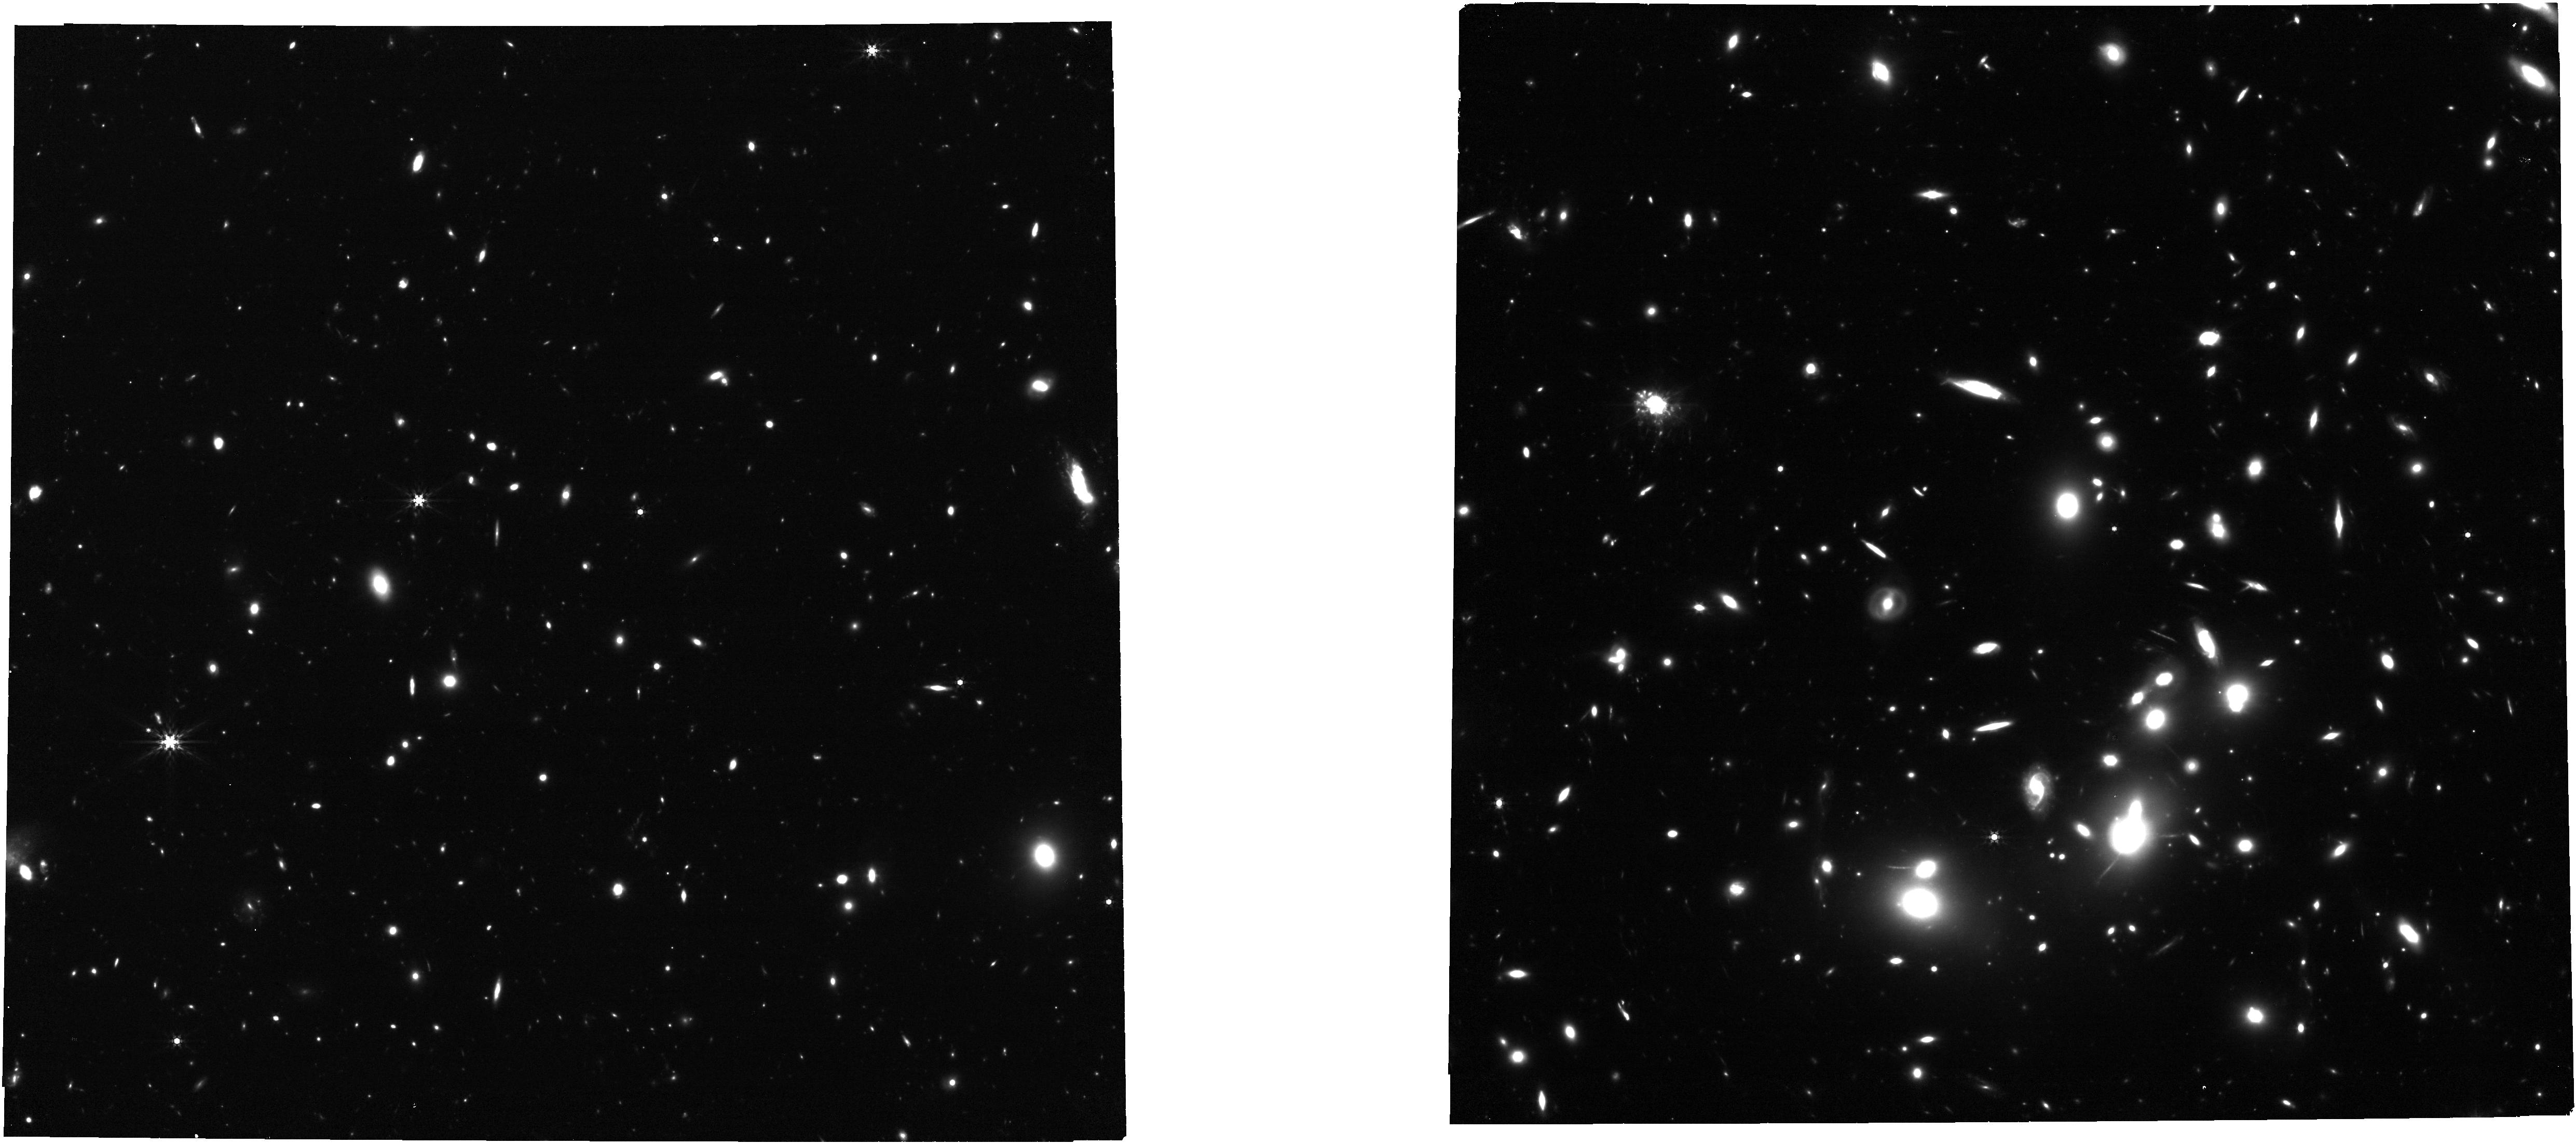
Target: ABELL2744. Instrument: NIRCAM. Filter: F444W. Exposure: 35 min. Observation ID: jw02756-o003_t001_nircam_clear-f444w

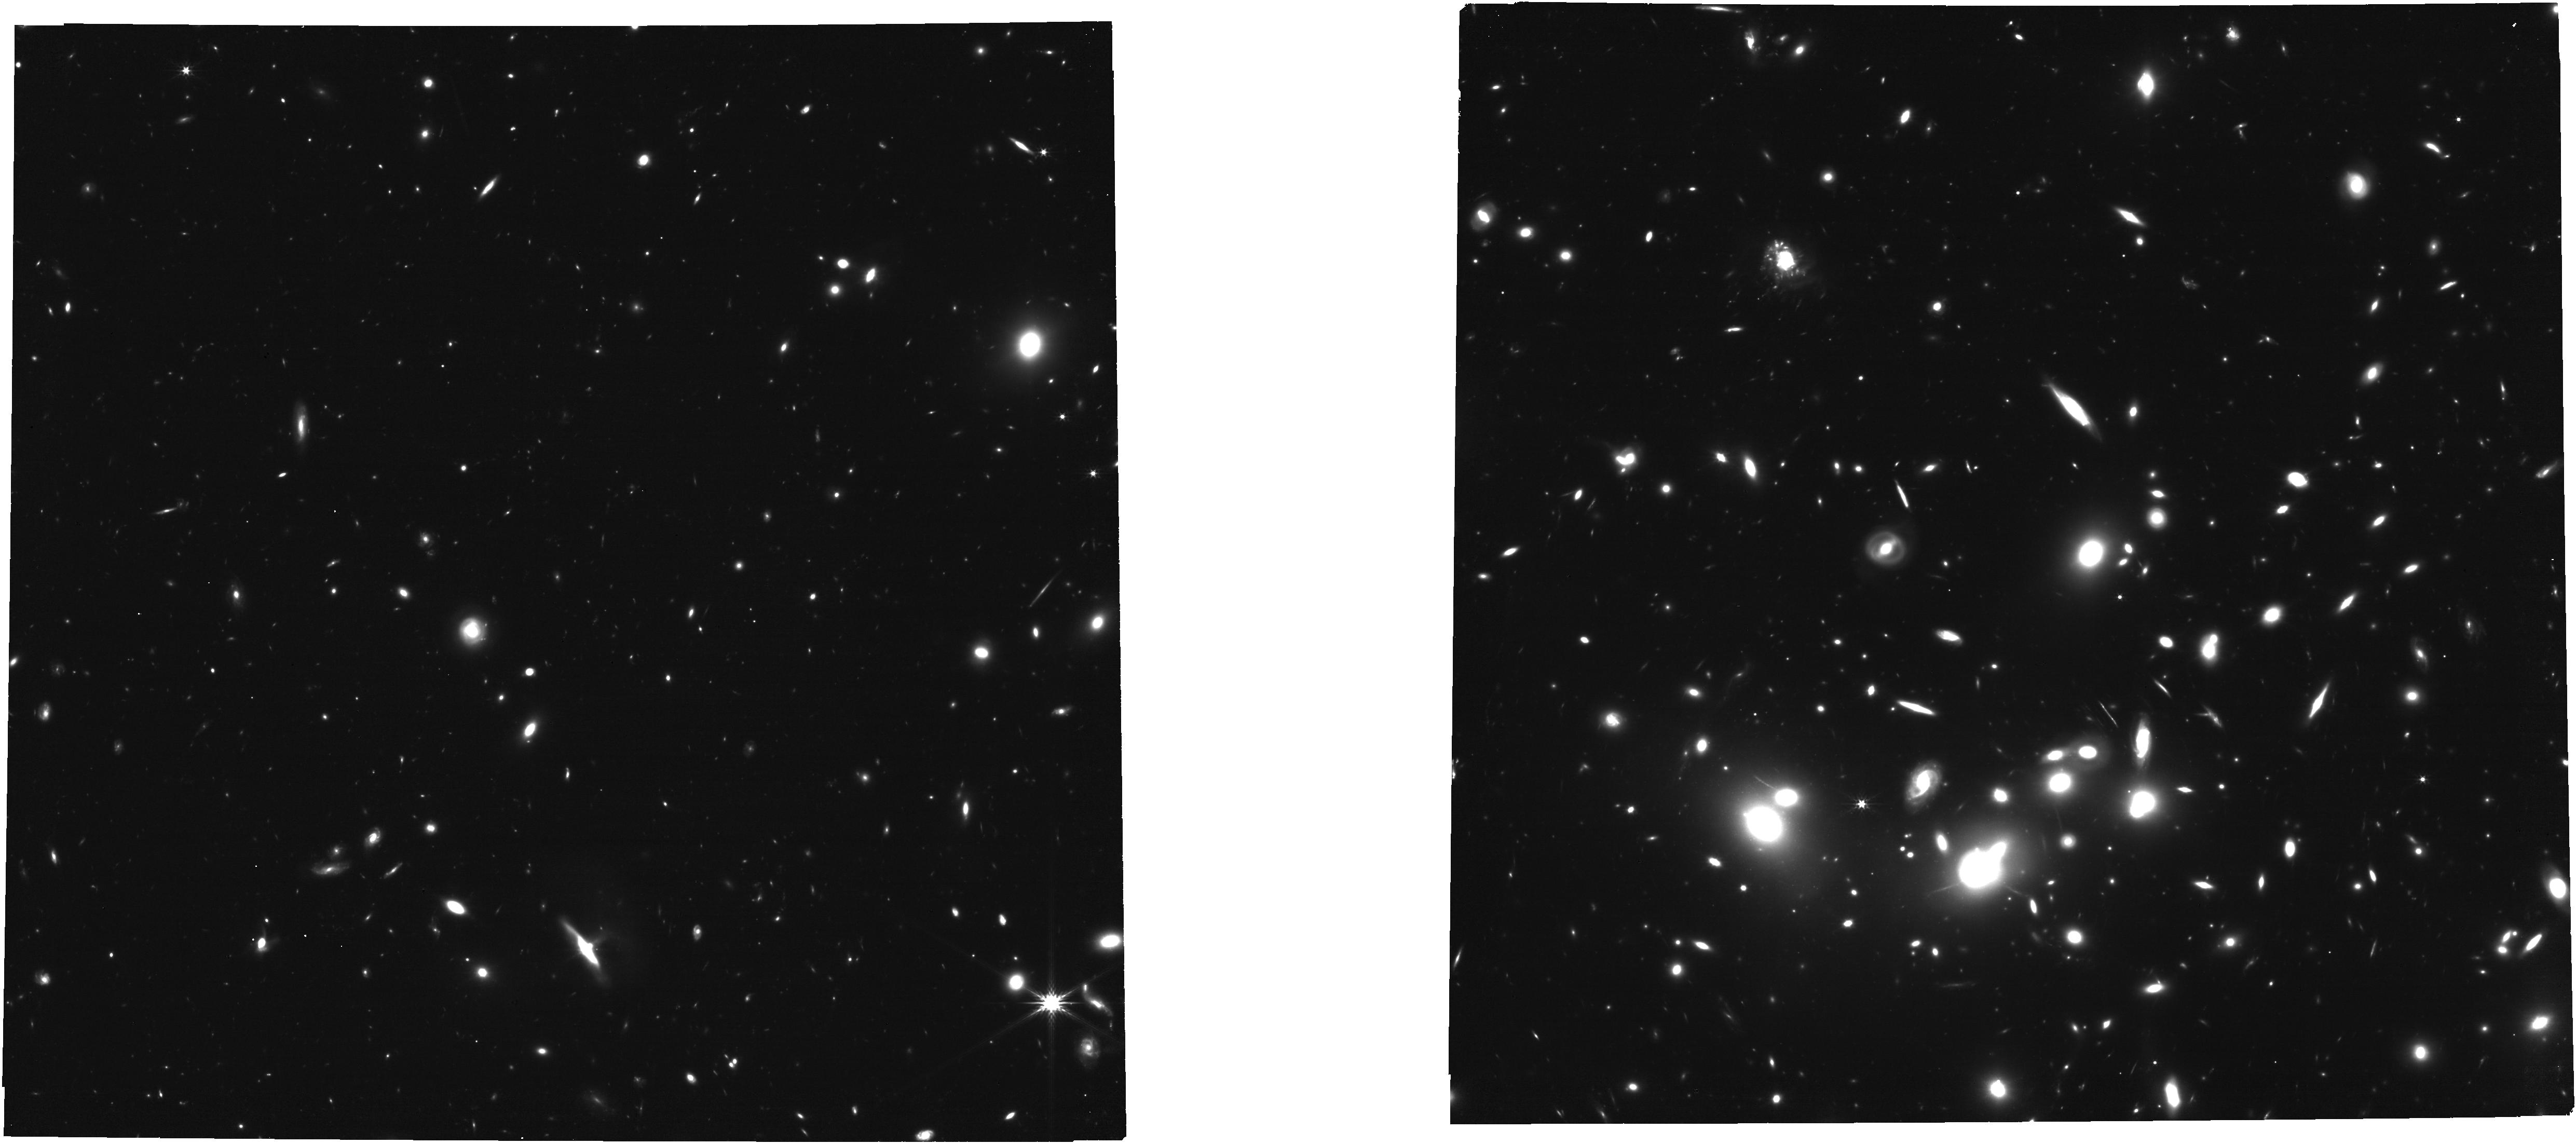
Target: ABELL2744. Instrument: NIRCAM. Filter: F277W. Exposure: 35 min. Observation ID: jw02756-o002_t001_nircam_clear-f277w

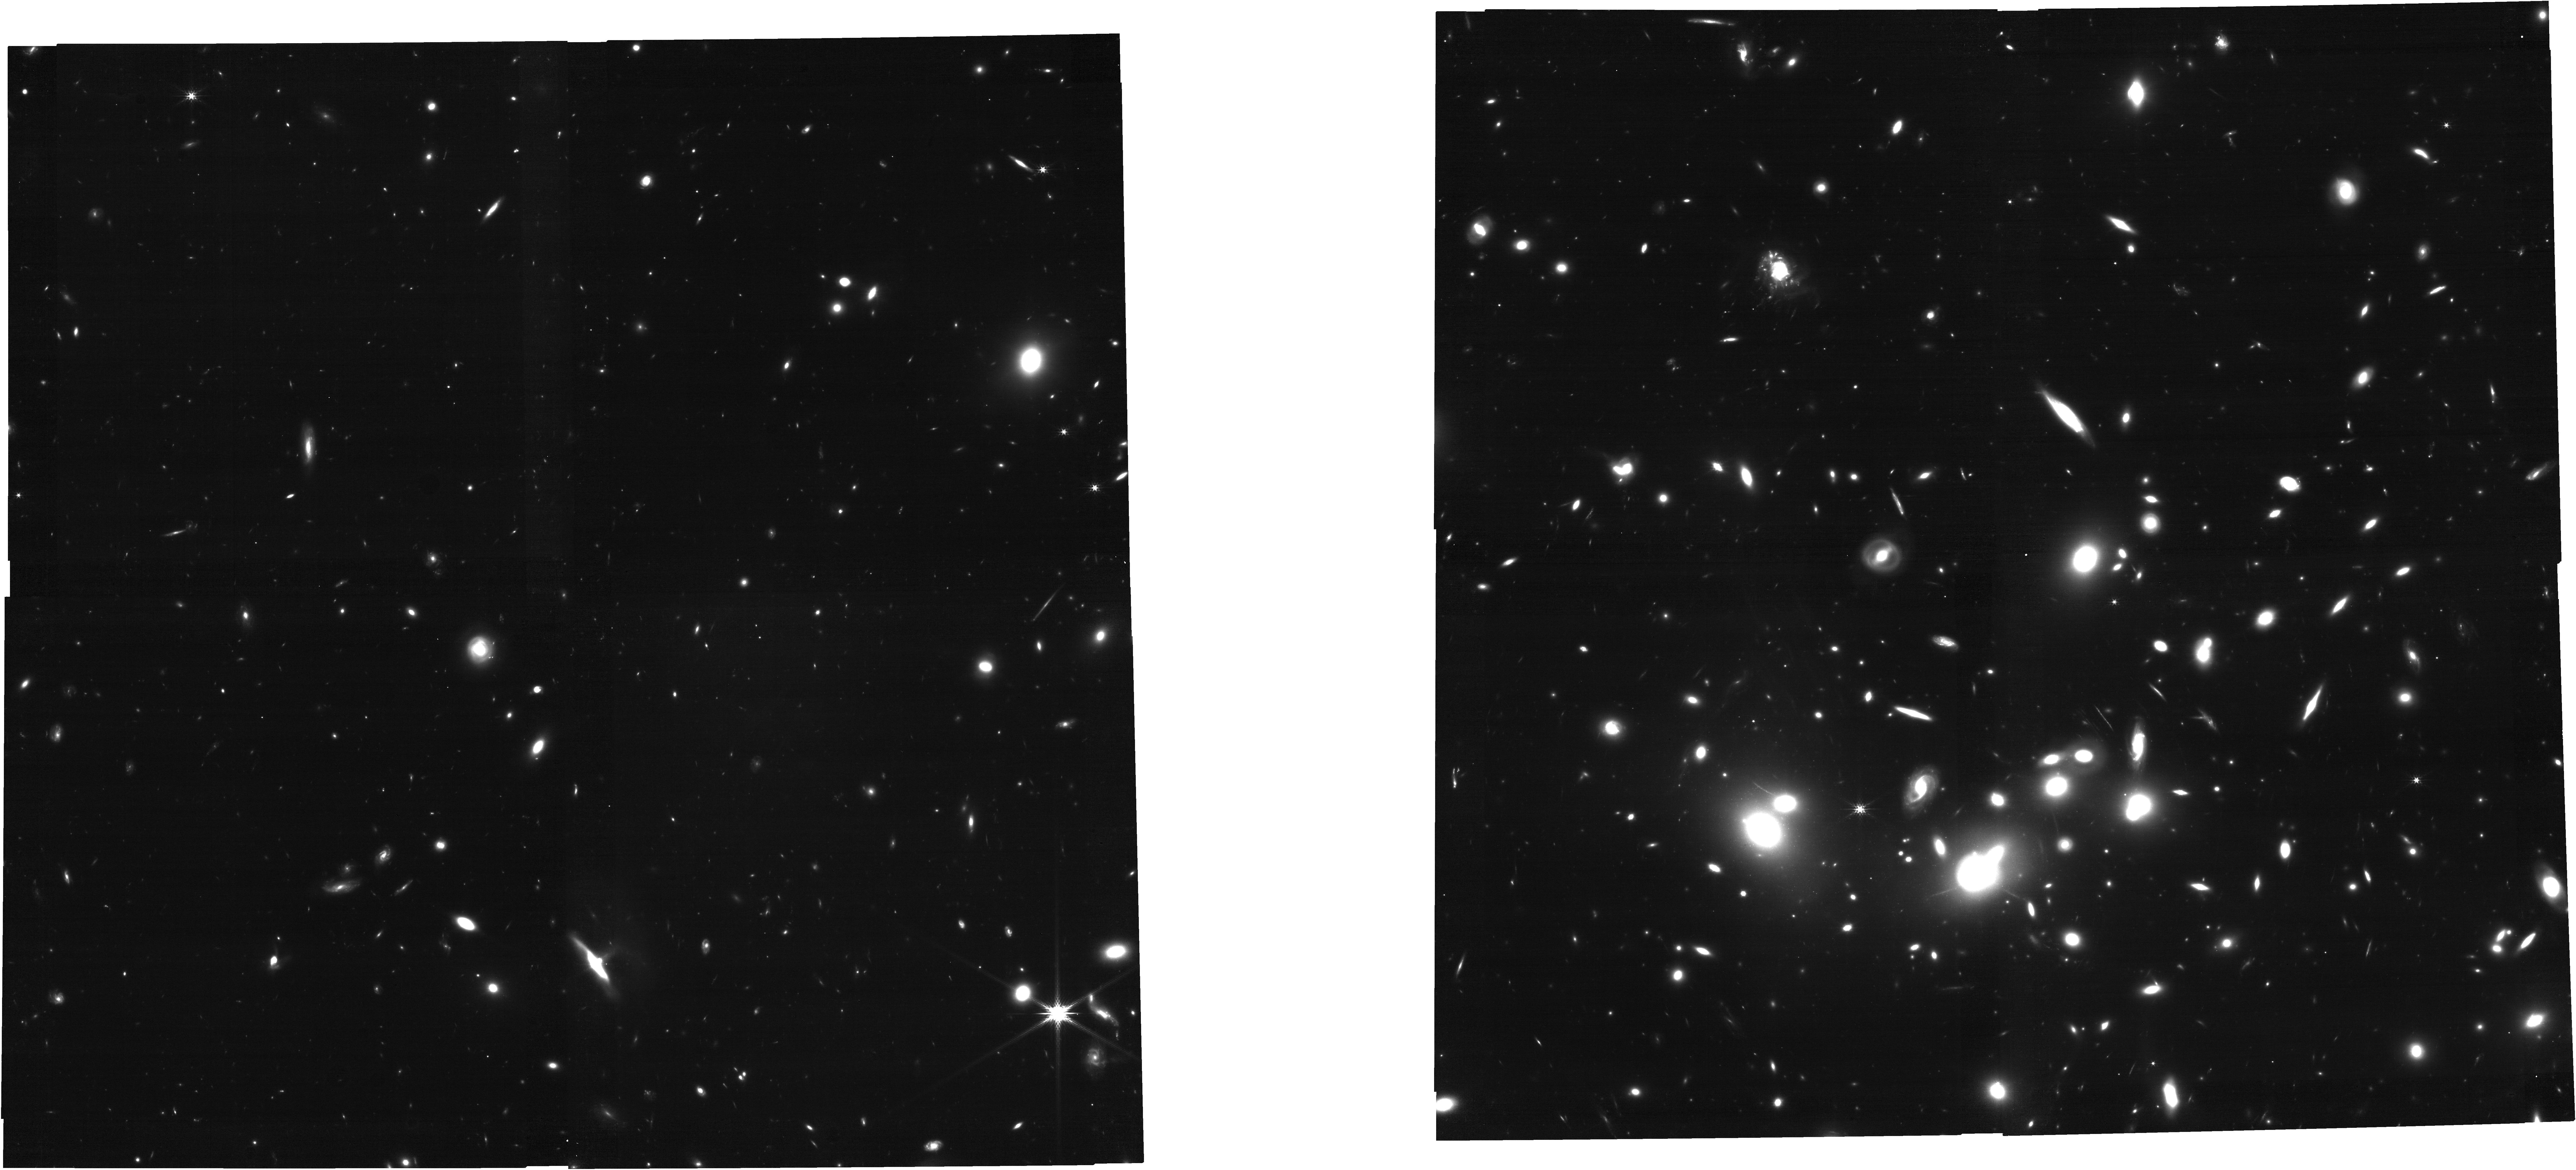
Target: ABELL2744. Instrument: NIRCAM. Filter: F200W. Exposure: 35 min. Observation ID: jw02756-o002_t001_nircam_clear-f200w

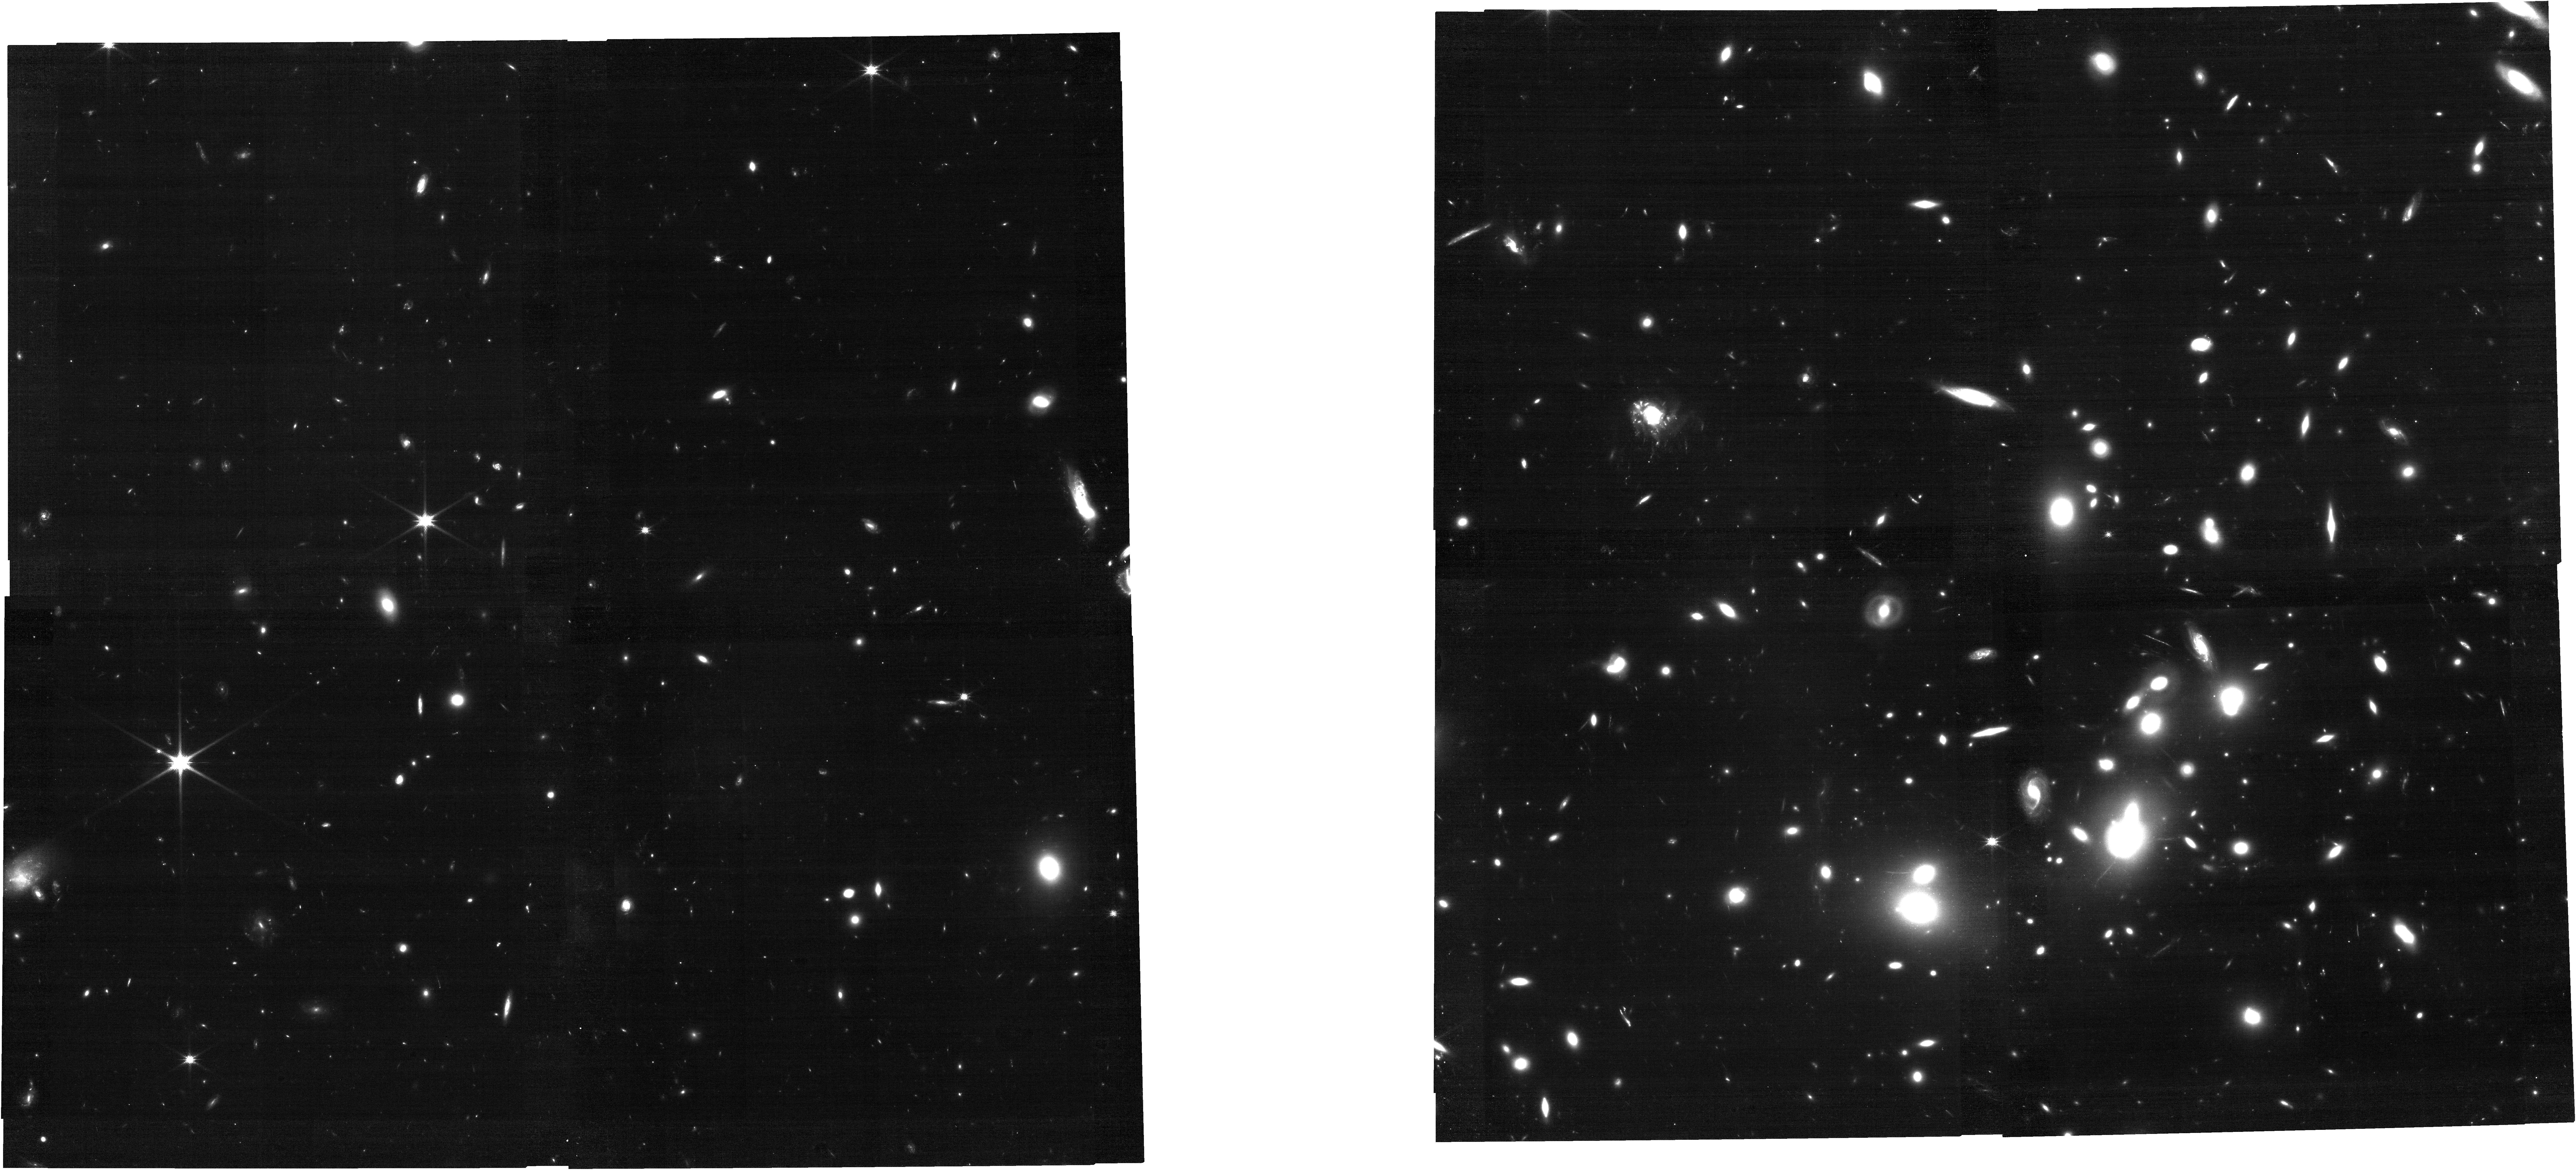
Target: ABELL2744. Instrument: NIRCAM. Filter: F115W. Exposure: 35 min. Observation ID: jw02756-o003_t001_nircam_clear-f115w

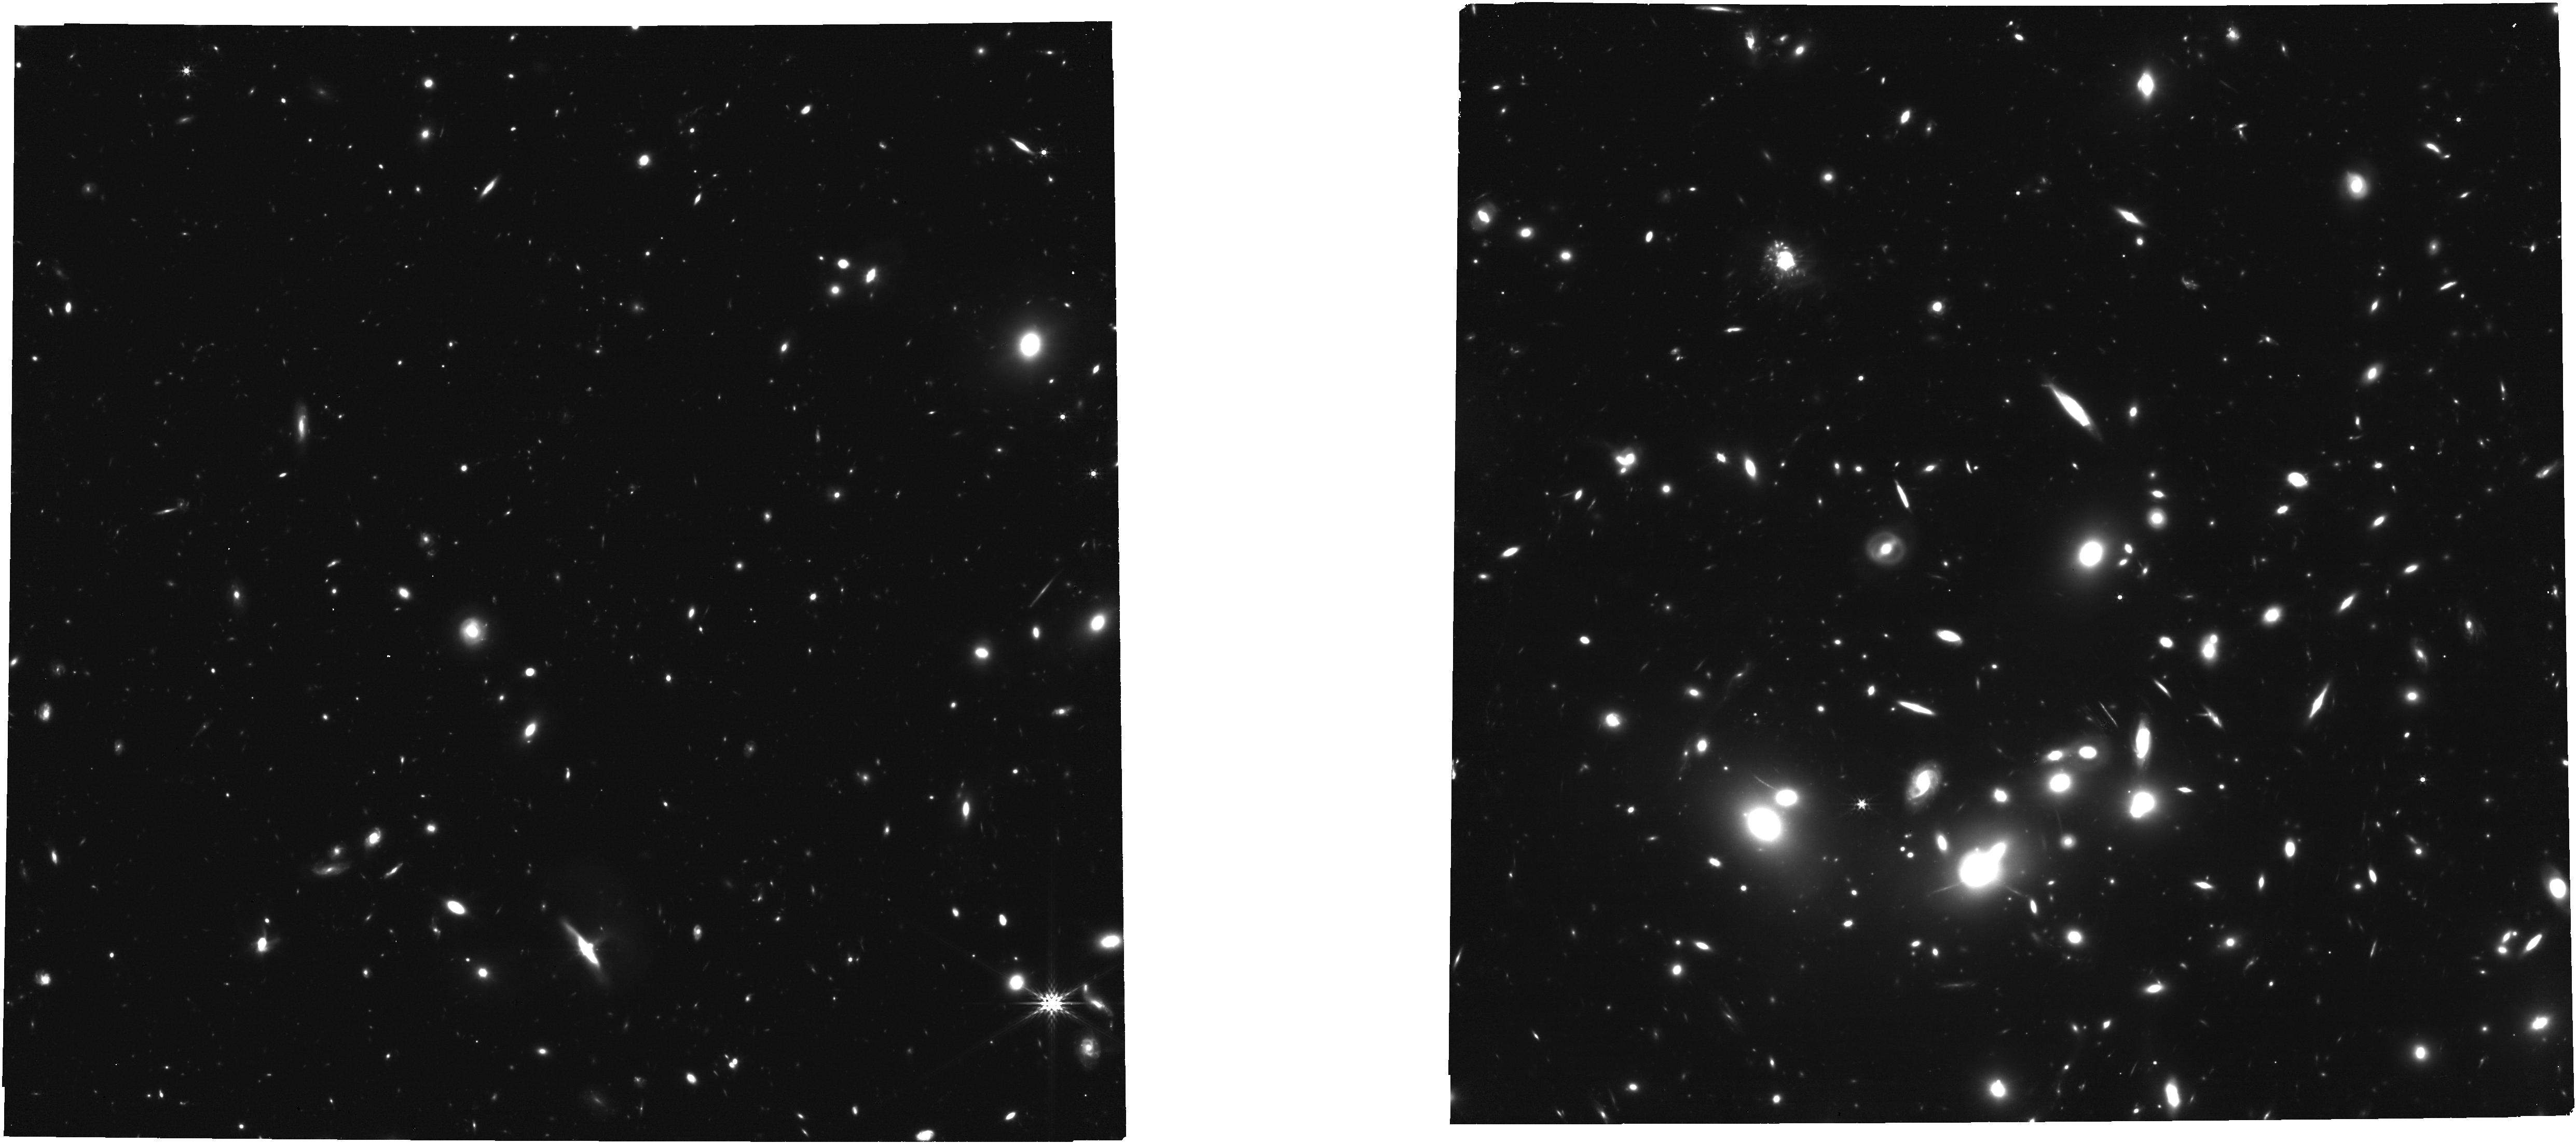
Target: ABELL2744. Instrument: NIRCAM. Filter: F356W. Exposure: 35 min. Observation ID: jw02756-o002_t001_nircam_clear-f356w

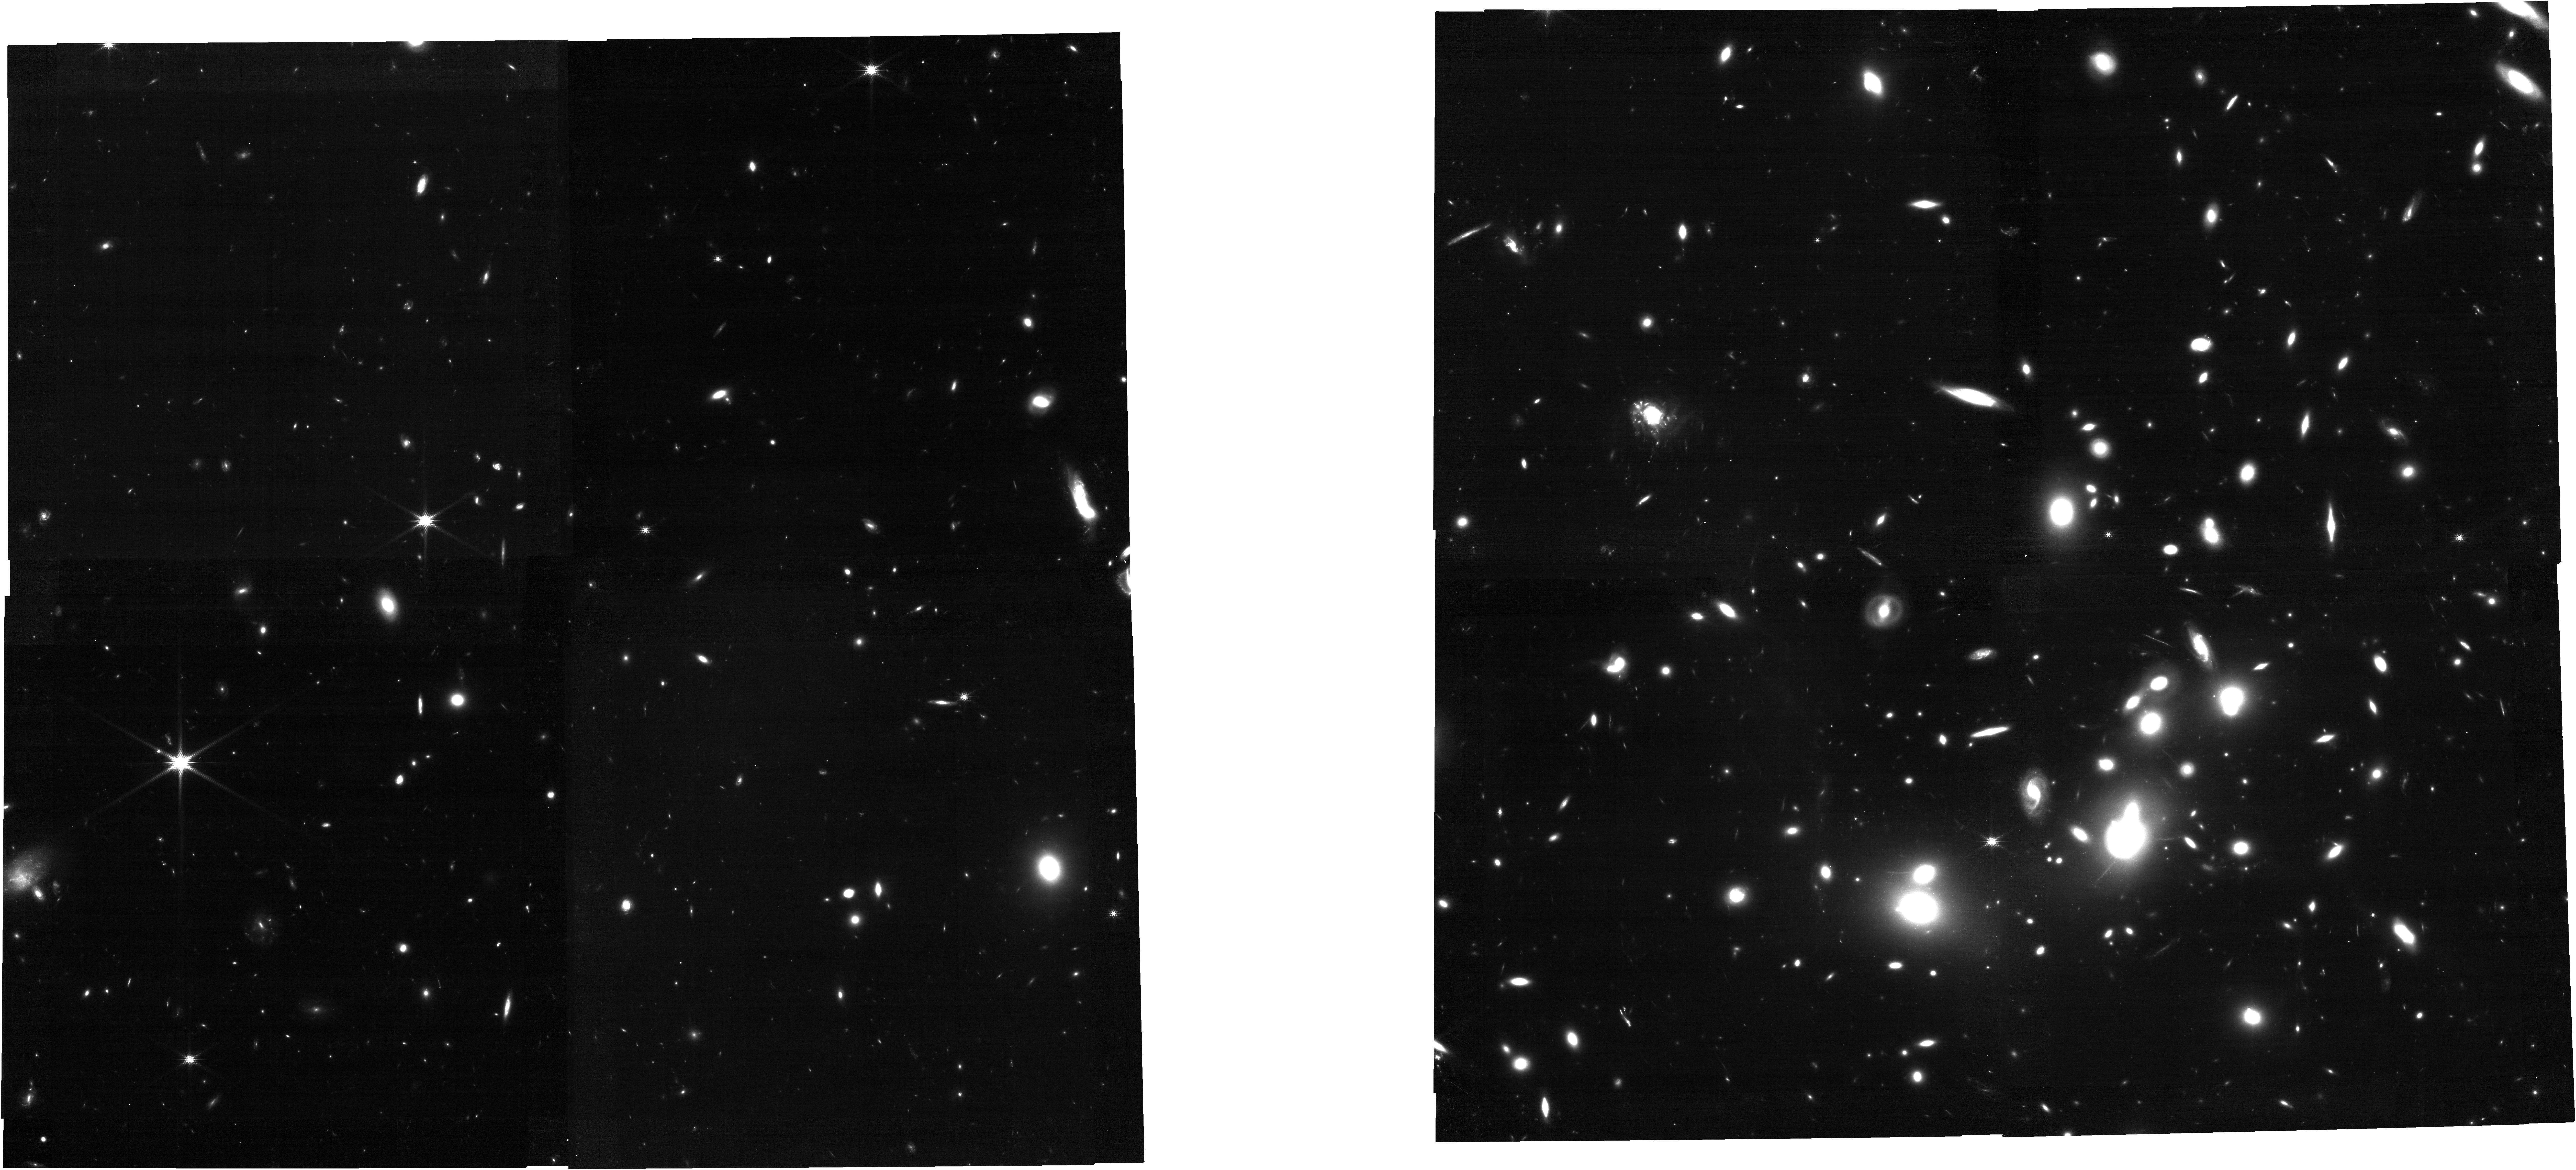
Target: ABELL2744. Instrument: NIRCAM. Filter: F150W. Exposure: 35 min. Observation ID: jw02756-o003_t001_nircam_clear-f150w

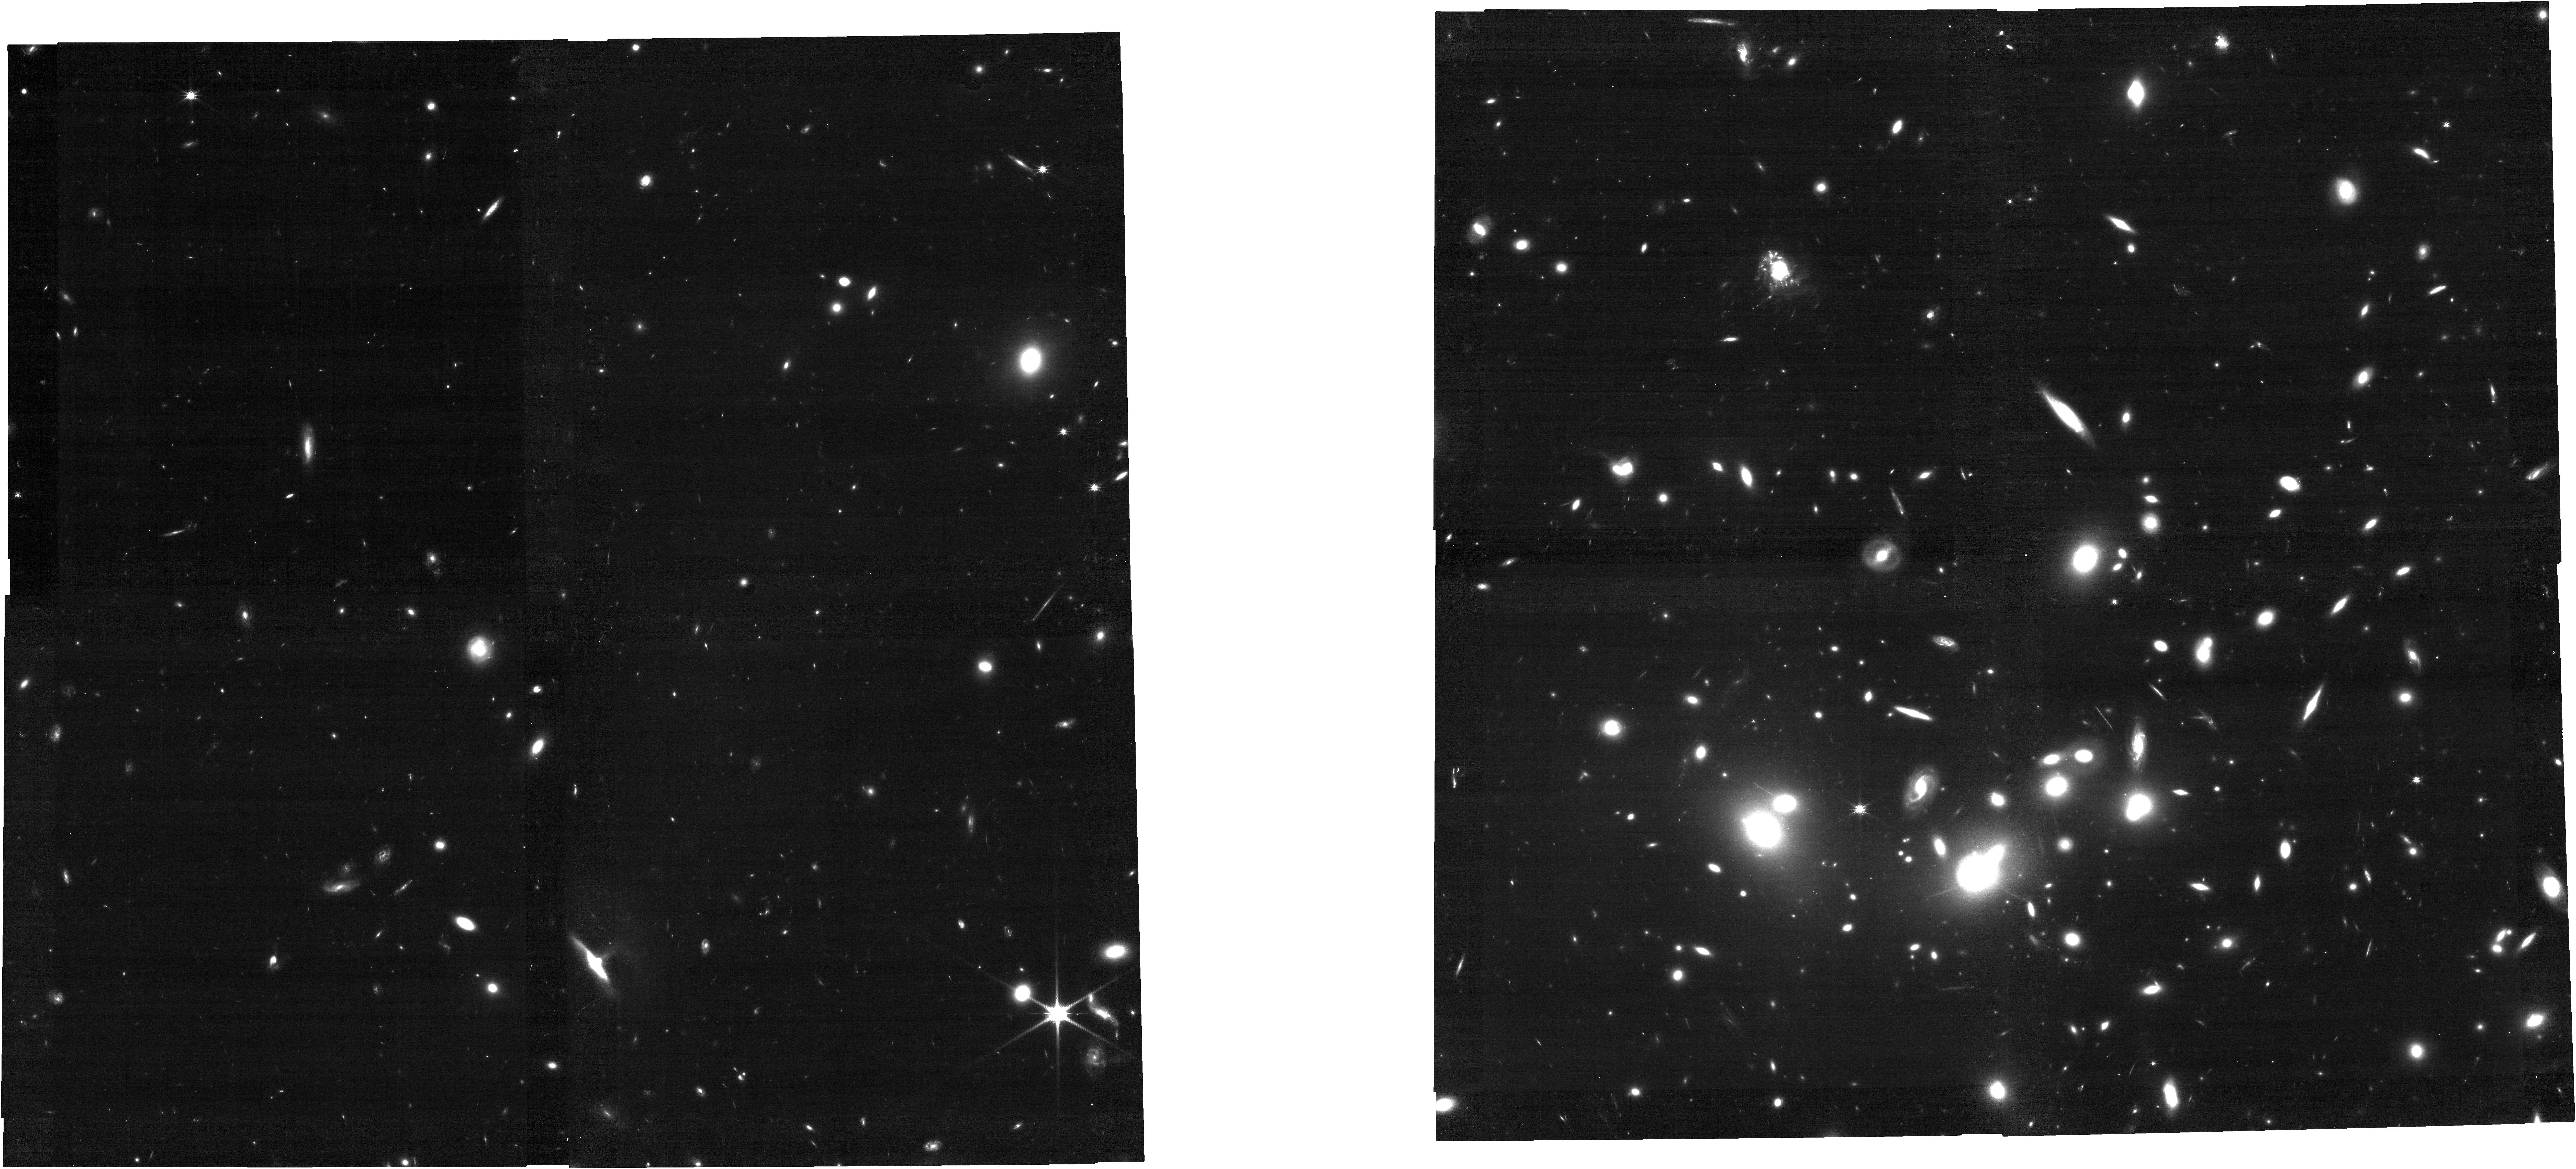
Target: ABELL2744. Instrument: NIRCAM. Filter: F115W. Exposure: 35 min. Observation ID: jw02756-o002_t001_nircam_clear-f115w

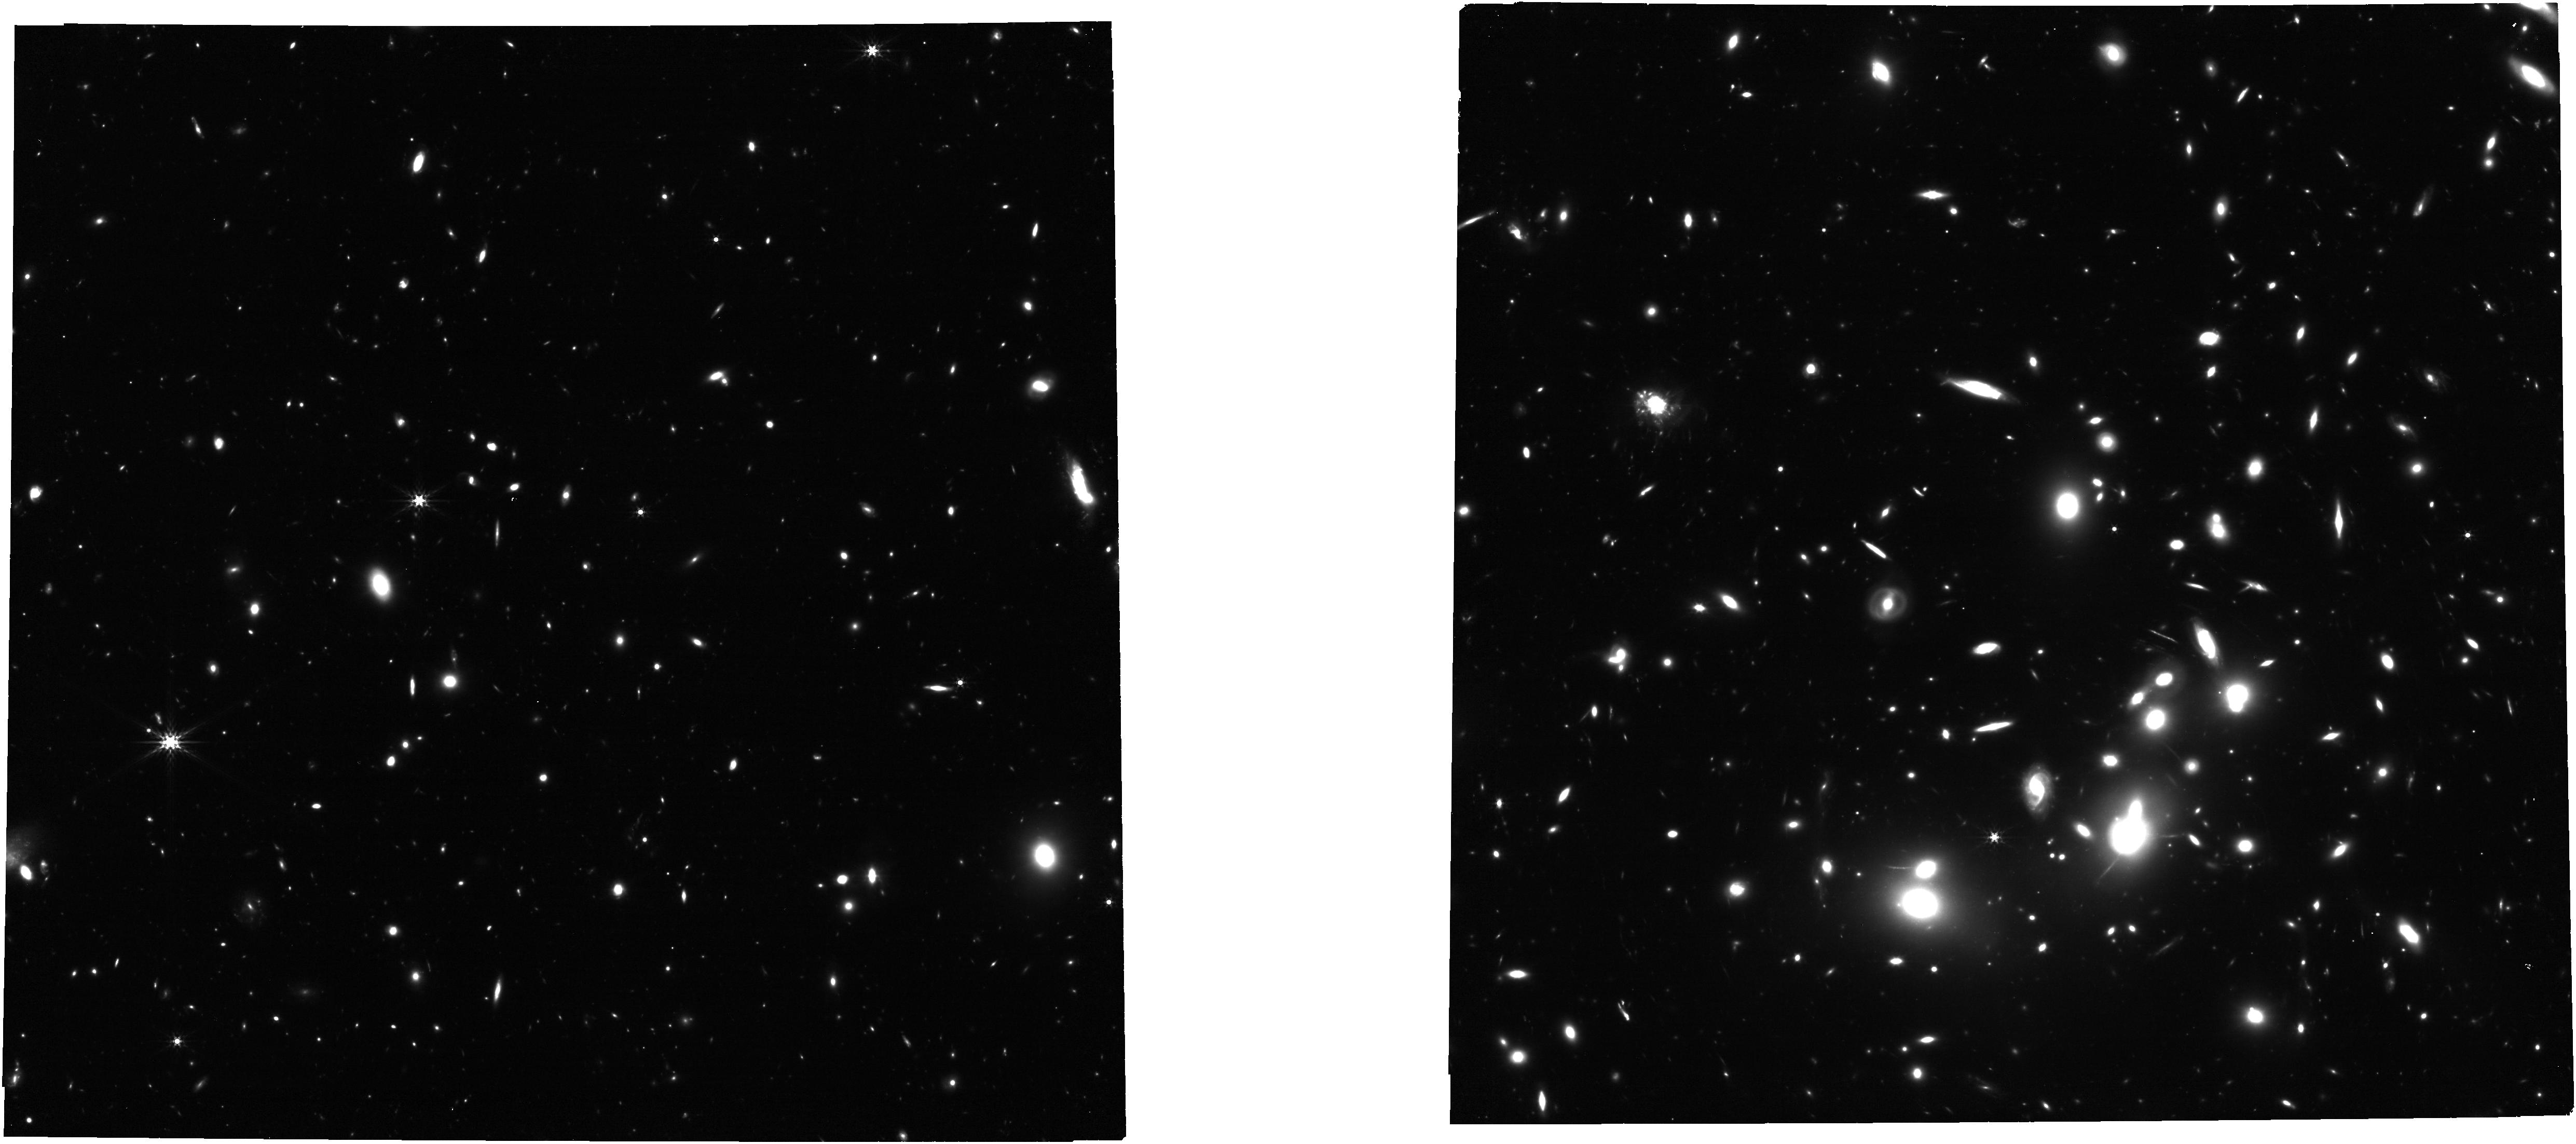
Target: ABELL2744. Instrument: NIRCAM. Filter: F356W. Exposure: 35 min. Observation ID: jw02756-o003_t001_nircam_clear-f356w

Imaging and Spectroscopic Follow-up of a Supernova at Redshift z=3.47 (PI: Chen, Wenlei)

After subtracting newly acquired JWST NIRISS pre-imaging from archival HST WFC3 IR imaging of the Abell 2744 galaxy cluster field, we have identified a magnified supernova (SN) at redshift z=3.47. From F115W, F150W, and F200W imaging, which correspond approximately to rest-frame U, B, and V bands, we find that the SN's colors may be most consistent with a H-rich Type II SN, and we measure an absolute V-band magnitude of approximately -18.1. These make the SN the most distant example of a SN that is not a superluminous SN (M_V < -21 mag). Core-collapse supernova (SN) rates from the CANDELS and CLASH surveys are in tension with inferences about the cosmic star-formation history from observations of galaxies. From our simulations, we find only p=0.08 that a SN with redshift exceeding 2 would be found in the first two galaxy-cluster JWST visits, assuming the inferred CANDELS+CLASH rates. We request NIRSpec PRISM spectroscopy to determine if the SN is a core-collapse event, and two epochs of imaging to construct its light curve. The same visits will also provide follow-up imaging and spectroscopy of a microlensing event of a highly magnified star at z=2.65. The repeat imaging epochs will be the first to a galaxy-cluster field and the publicly available dataset will provide a new view of the transient universe.